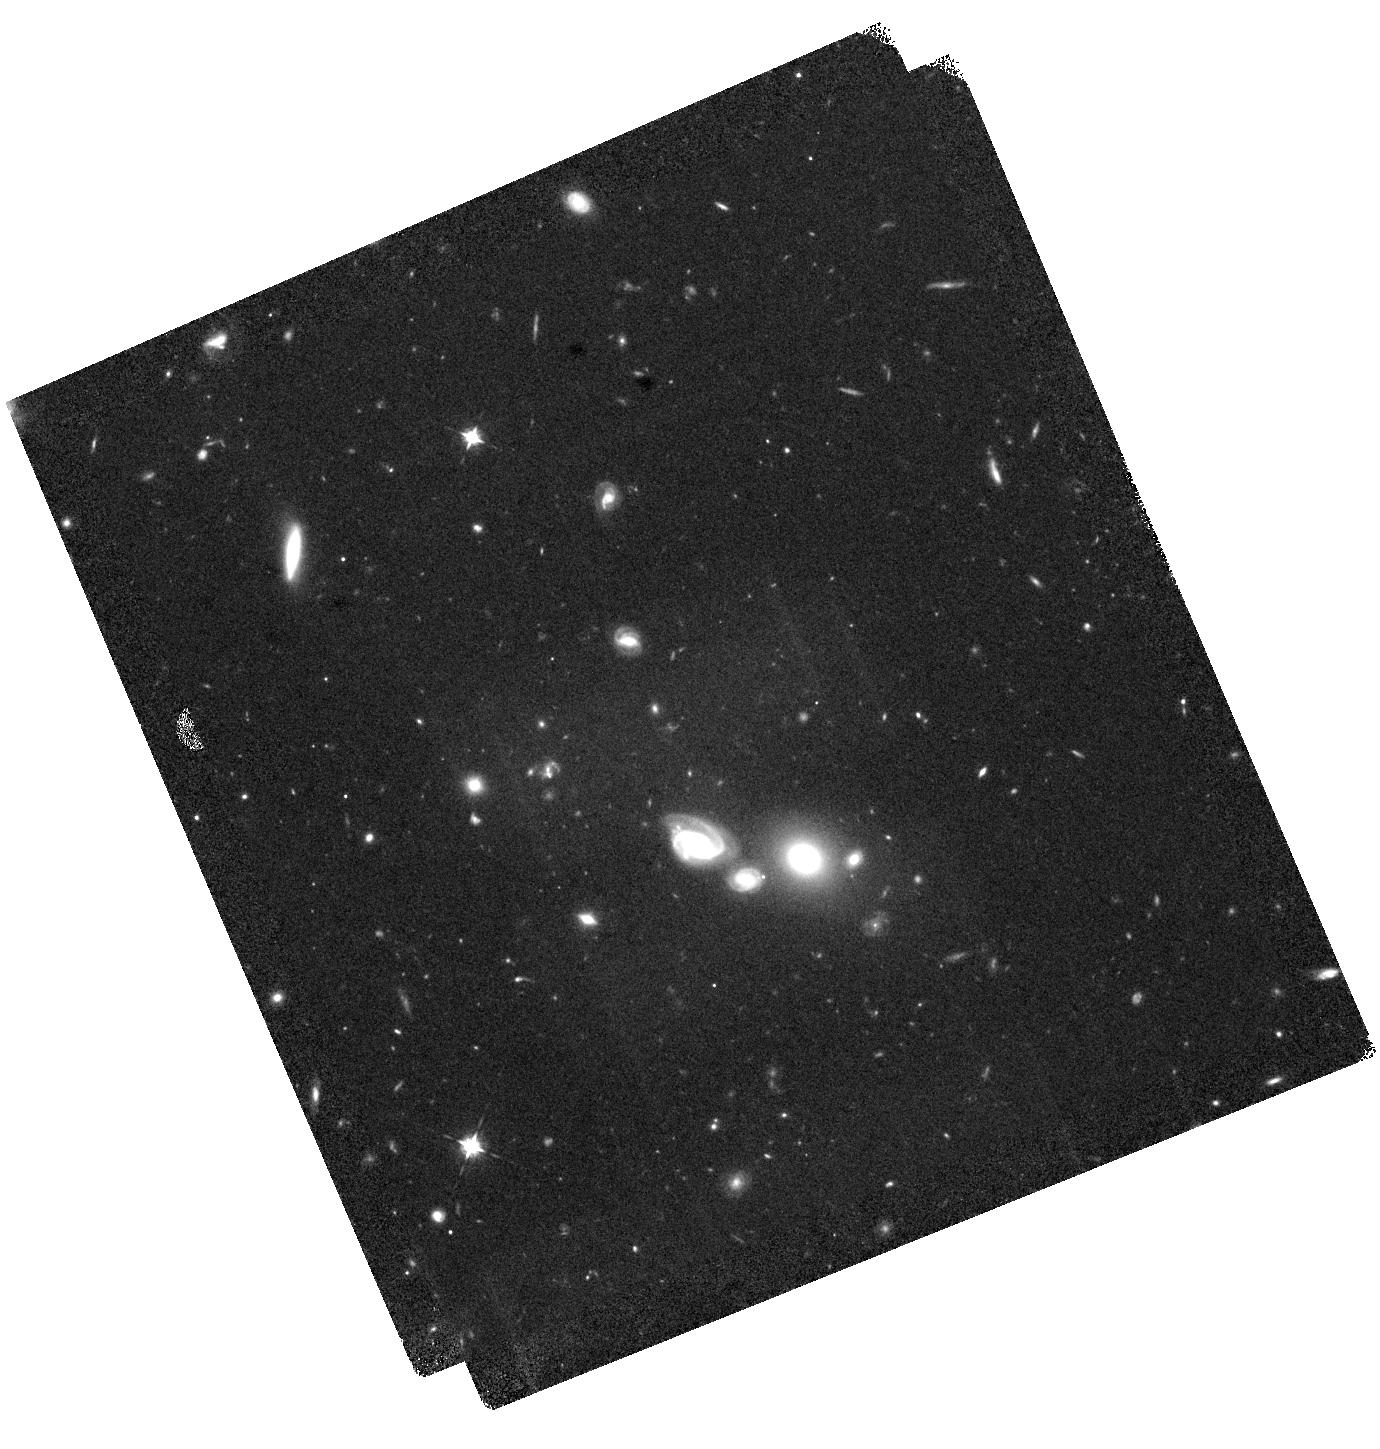
Target: HELMS54
Instrument: WFC3/IR
Filter: F098M
Exposure: 42 min
Observation ID: hst_17137_52_wfc3_ir_f098m_iezl52

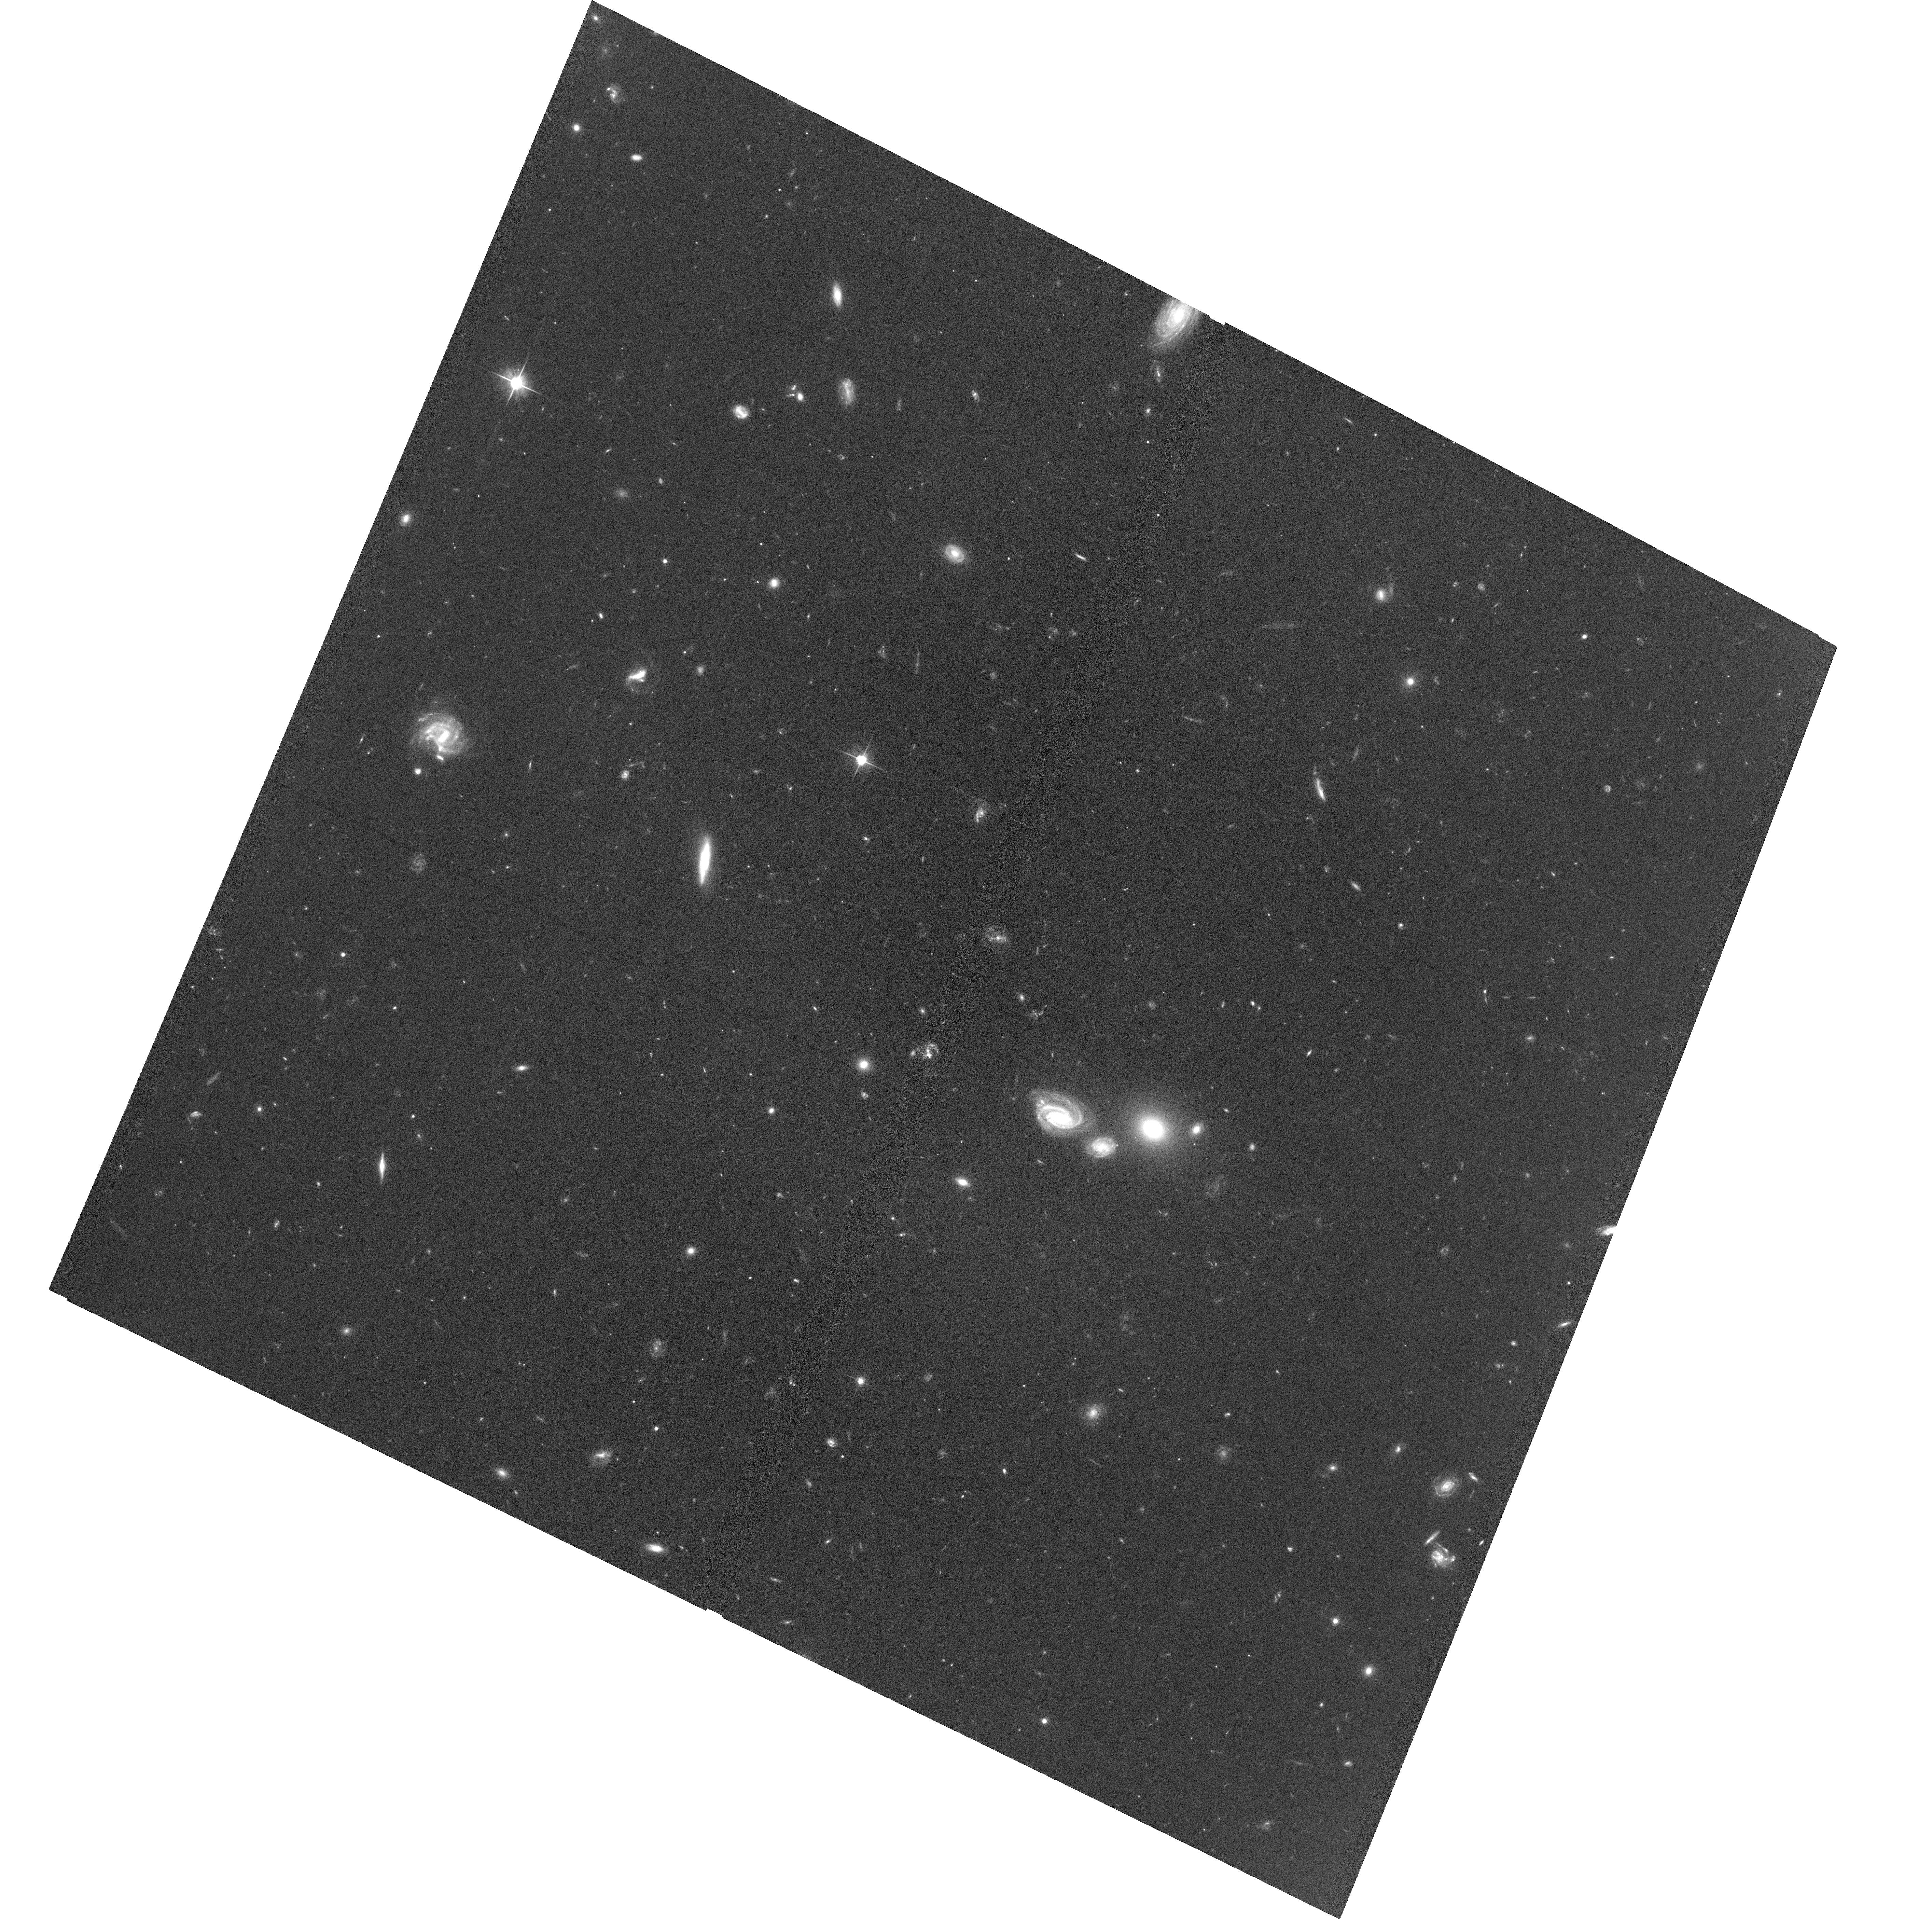
Target: HELMS54
Instrument: ACS/WFC
Filter: F606W
Exposure: 1.2 h
Observation ID: hst_17137_01_acs_wfc_f606w_jezl01

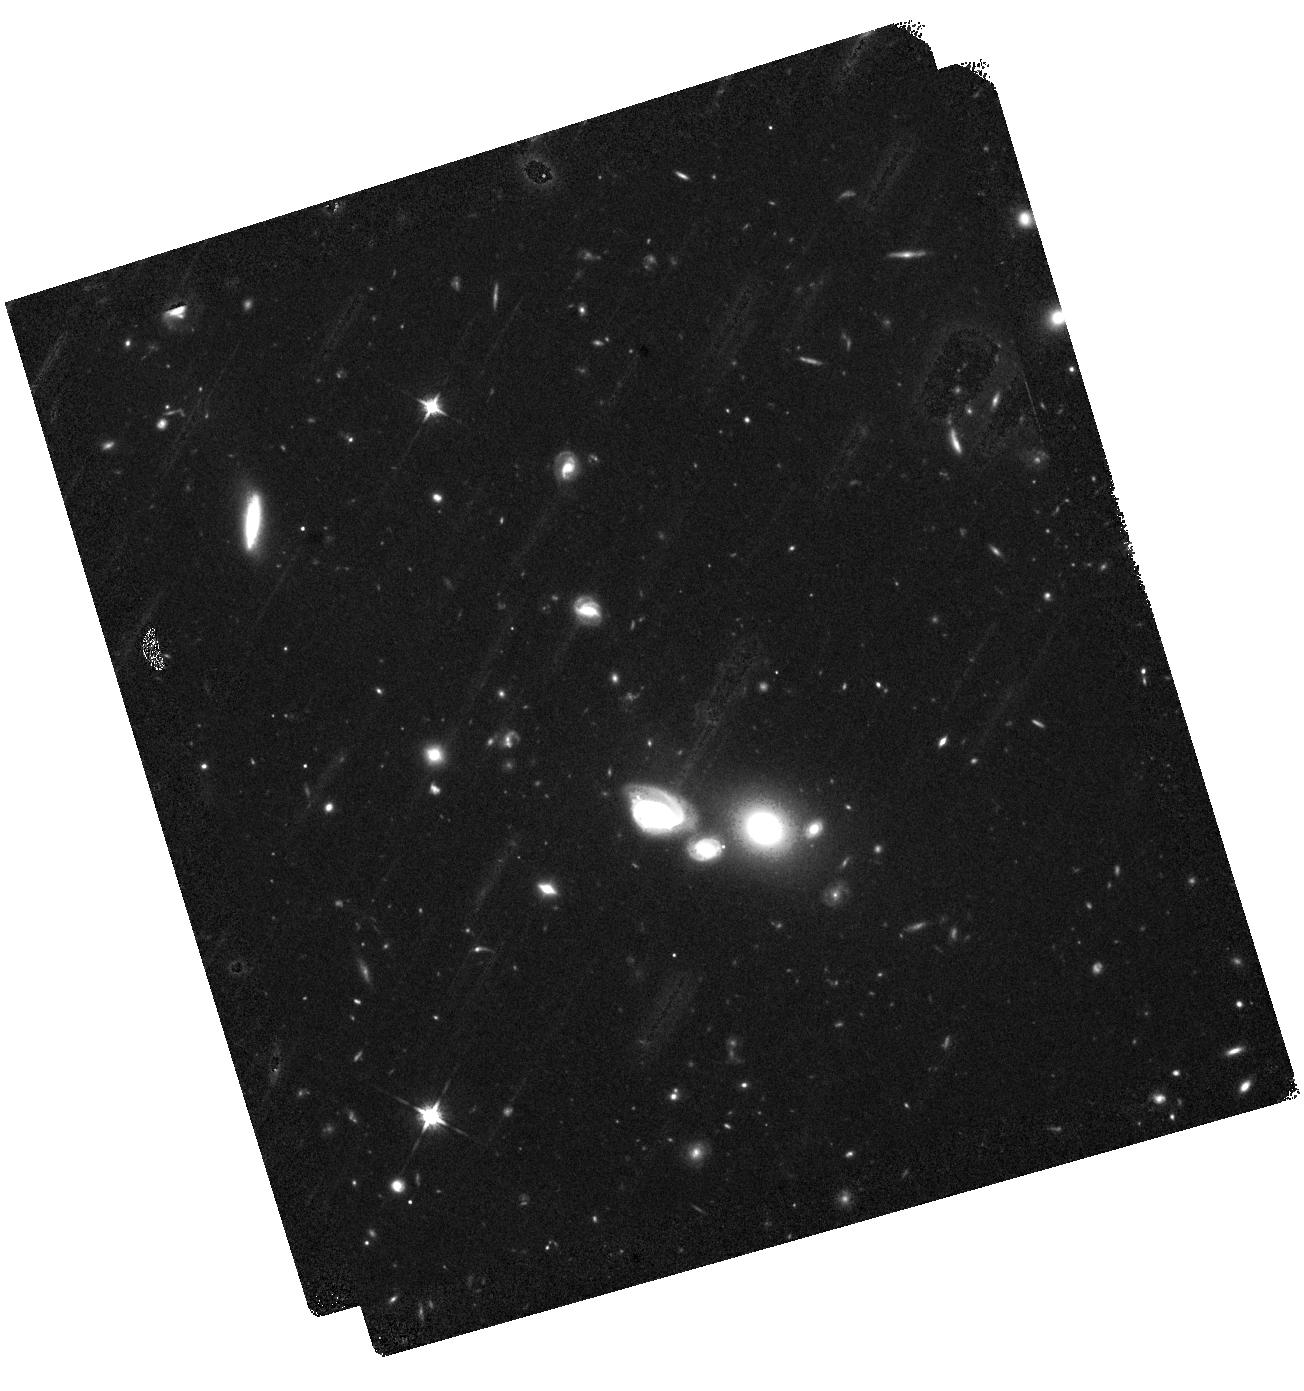
Target: HELMS54
Instrument: WFC3/IR
Filter: F125W
Exposure: 42 min
Observation ID: hst_17137_02_wfc3_ir_f125w_iezl02

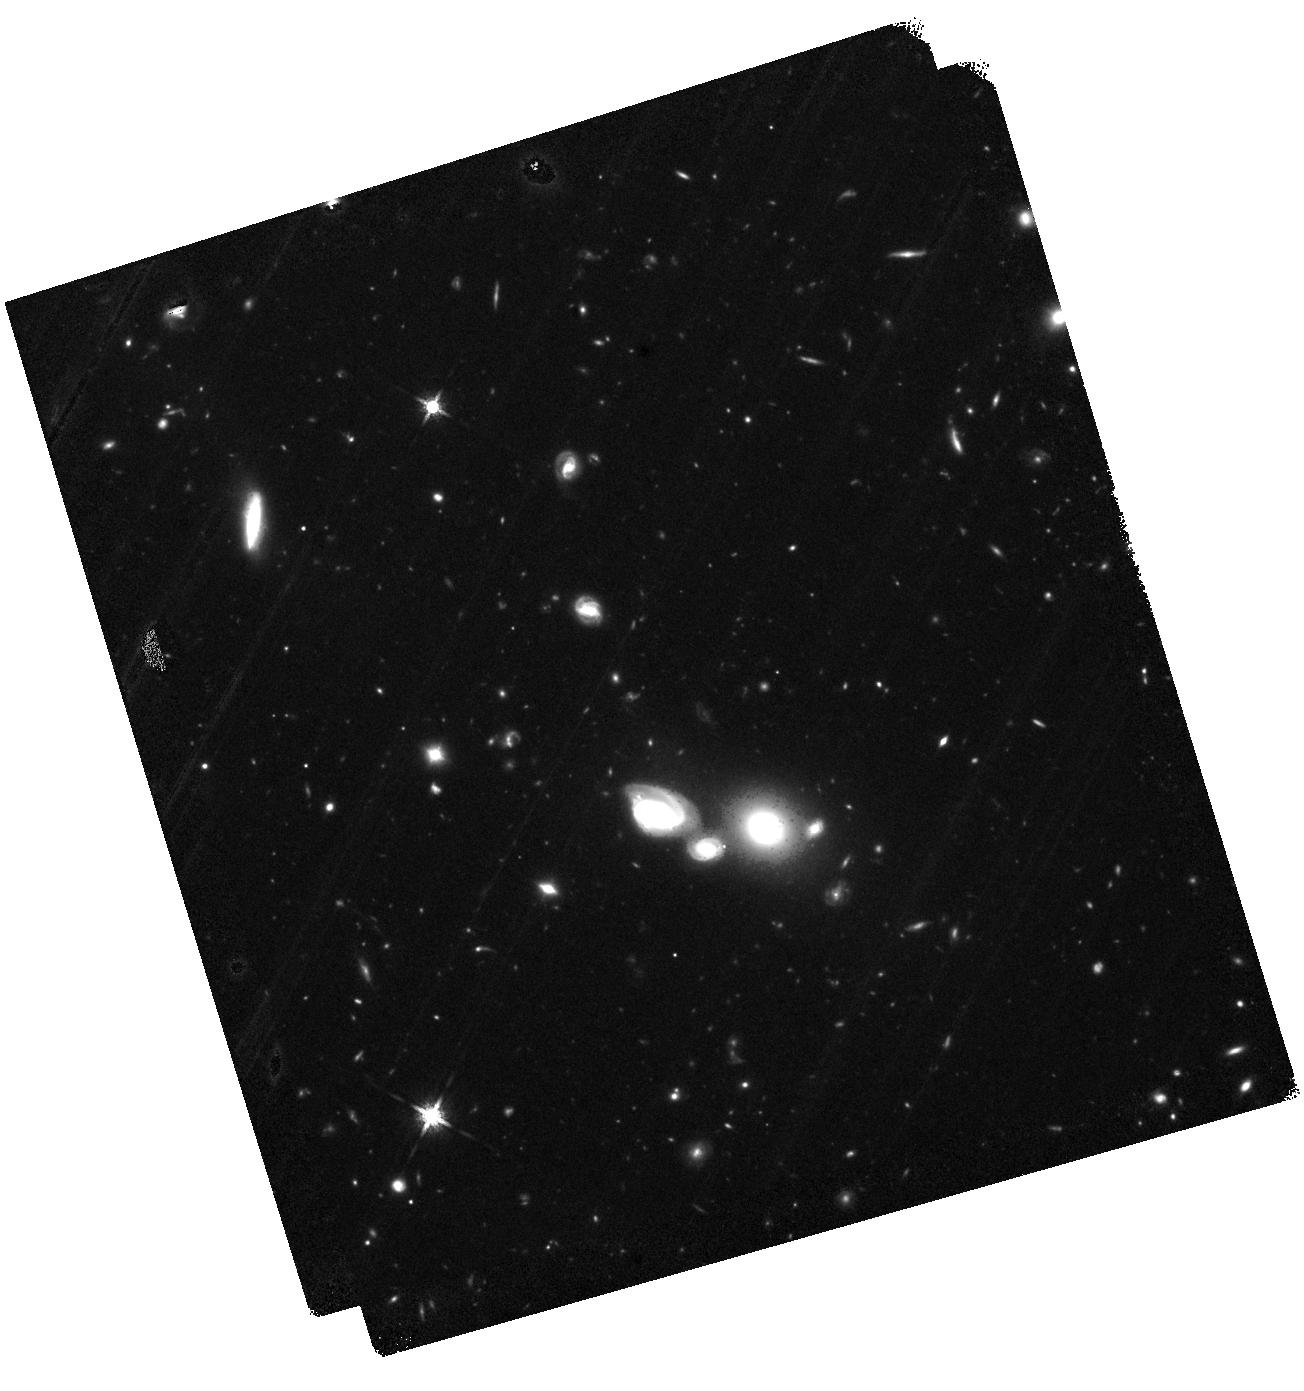
Target: HELMS54
Instrument: WFC3/IR
Filter: F160W
Exposure: 1.4 h
Observation ID: hst_17137_03_wfc3_ir_f160w_iezl03

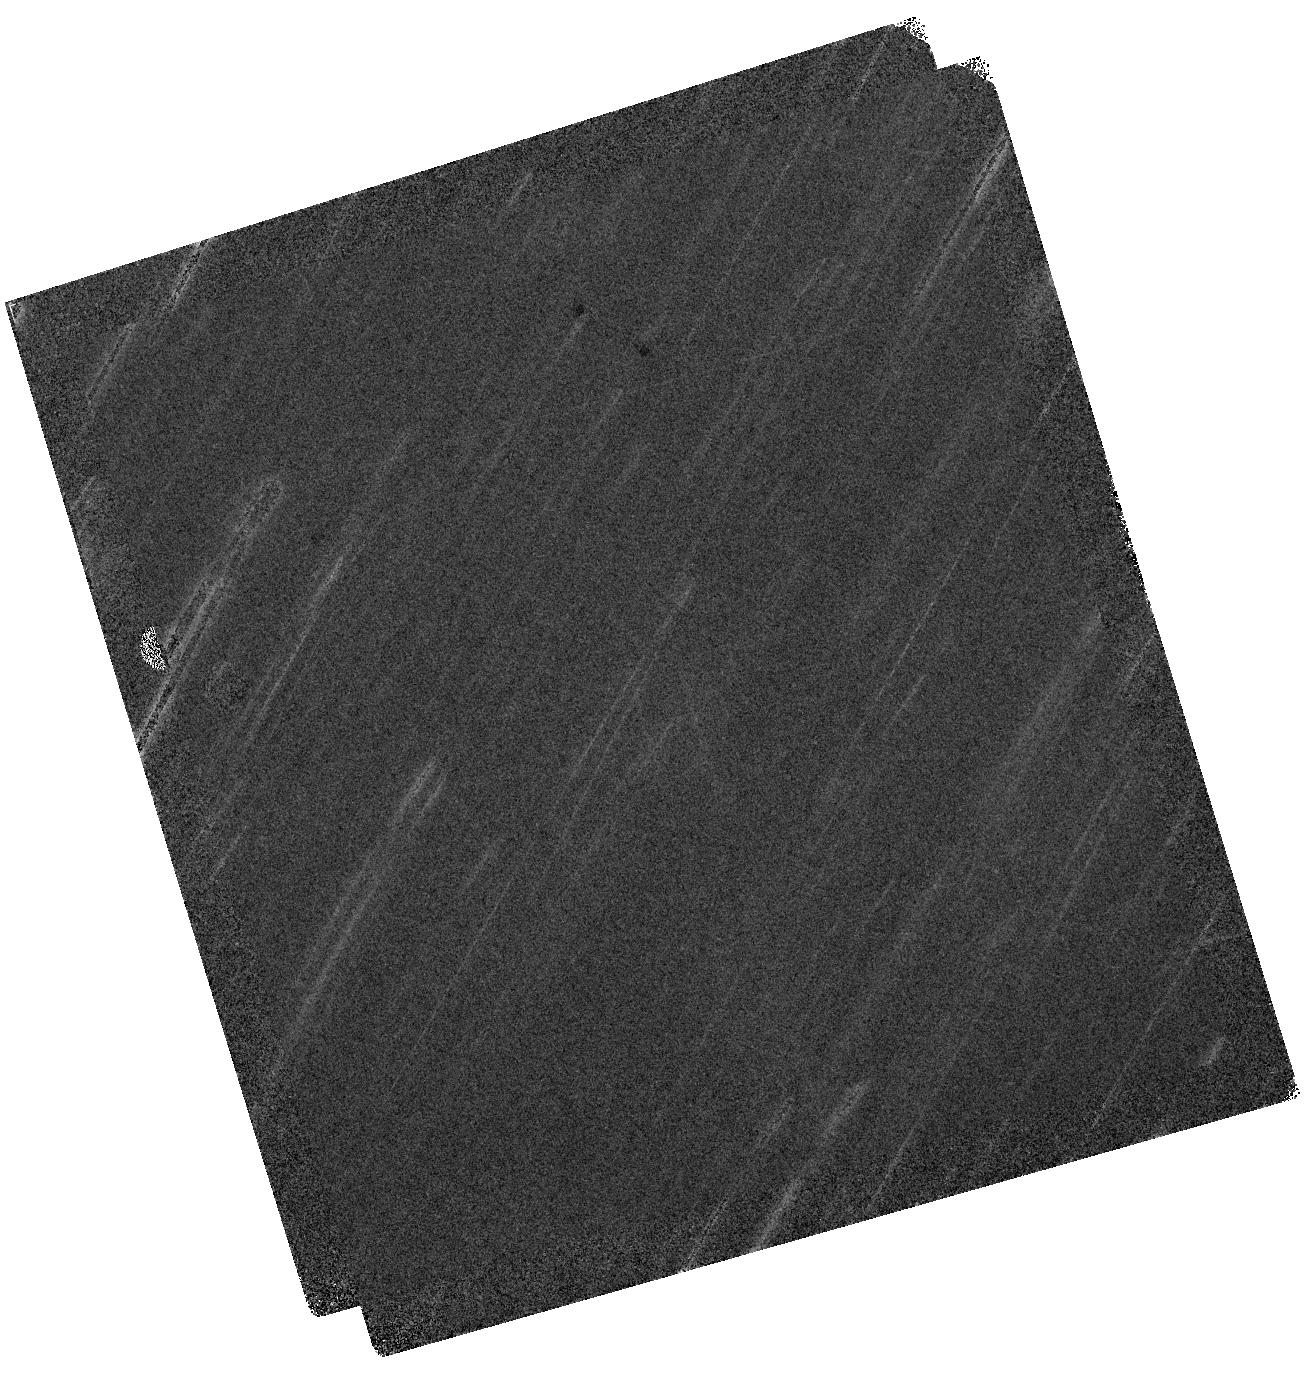
Target: HELMS54
Instrument: WFC3/IR
Filter: F098M
Exposure: 42 min
Observation ID: hst_17137_02_wfc3_ir_f098m_iezl02

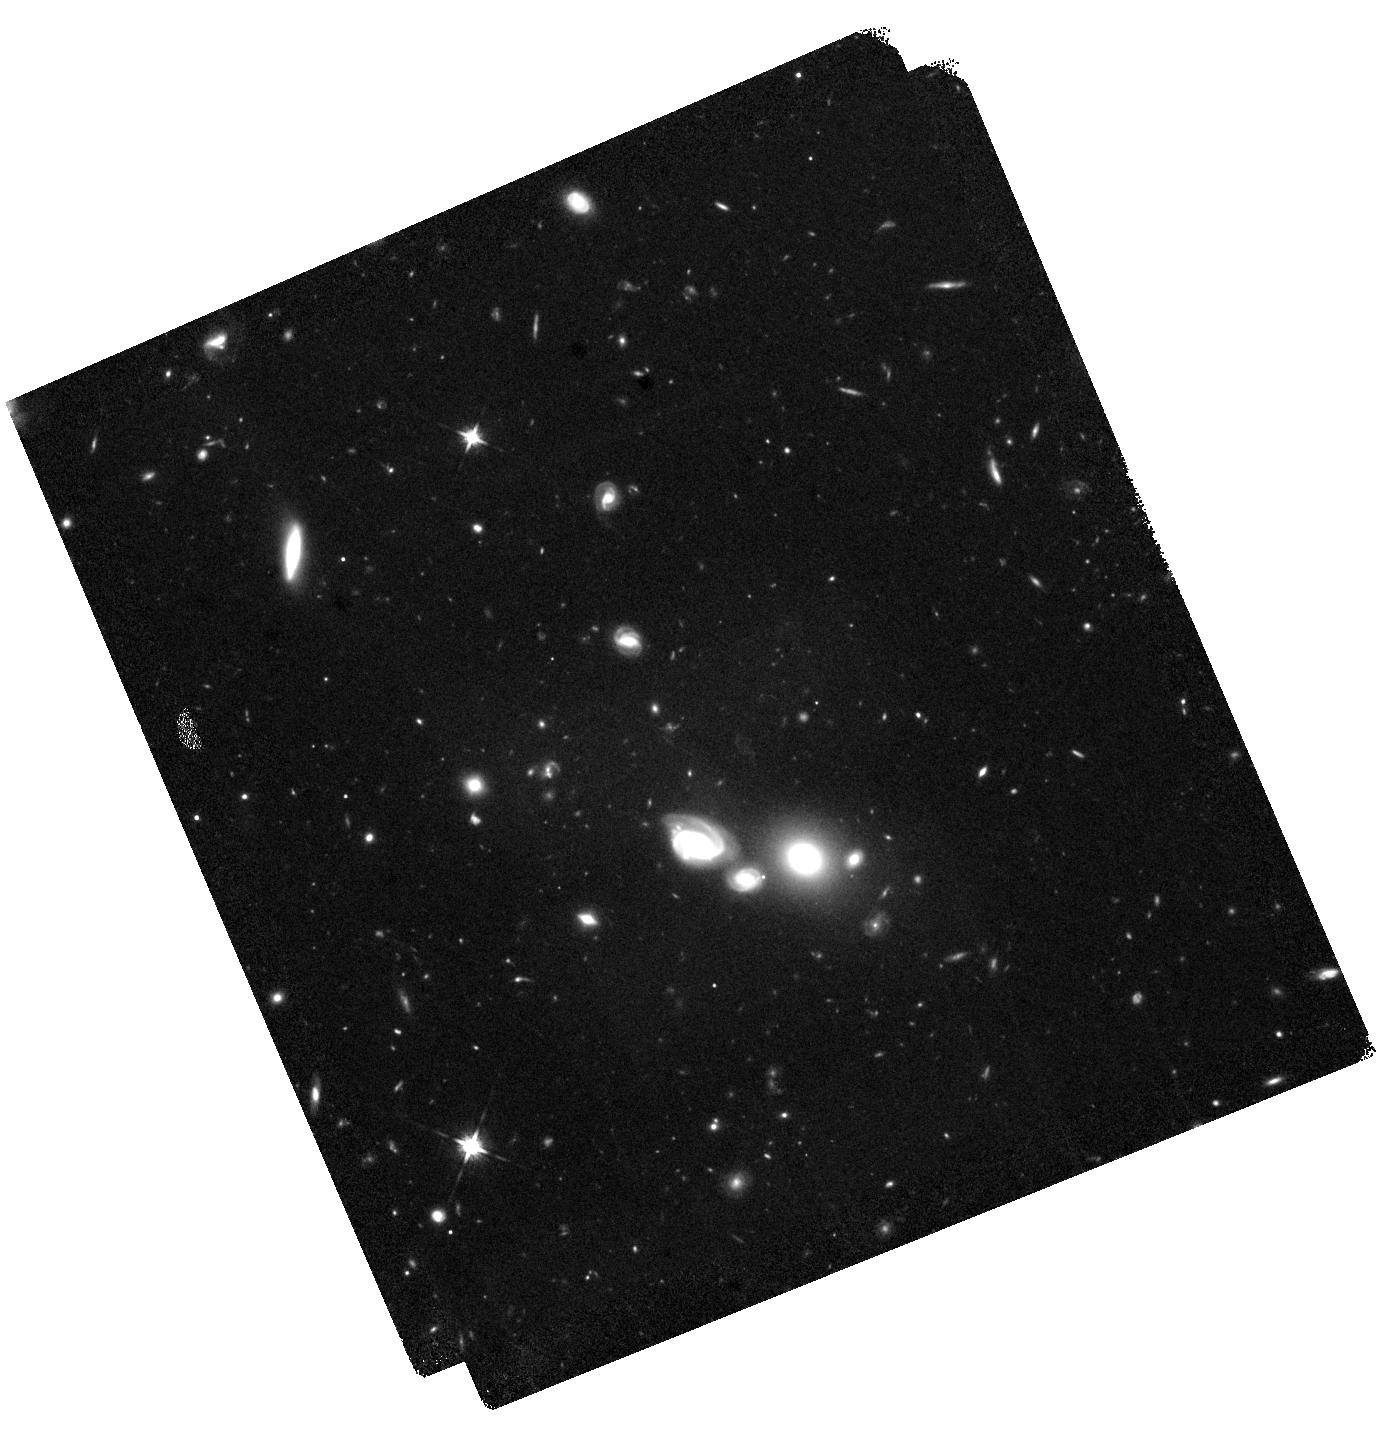
Target: HELMS54
Instrument: WFC3/IR
Filter: F125W
Exposure: 42 min
Observation ID: hst_17137_52_wfc3_ir_f125w_iezl52

Rise of the Titans: Stellar Properties of a Binary Hyper-Luminous Starburst Within the First Billion Years (PI: Riechers, Dominik A.)

We propose HST/WFC3-IR and ACS observations in 4 bands to characterize the nature and the environment of HeLMS-54, the most distant binary hyper-luminous starburst known, at a redshift of 5.9. This rare, gas-rich (Mgas>2x10^11Msun), dusty starburst (SFR~2900Msun/yr) system was recently discovered with ALMA, NOEMA, and Herschel. It consists of two merging galaxies ~1-2kpc in diameter with dynamical masses of >10^11Msun each, separated by only 19kpc, resolved in dust emission by ALMA at 0.15" (1kpc) resolution. We here request imaging of the rest-frame ultraviolet light at matching resolution to measure the unobscured star formation rate, stellar mass and star formation history of this system through a complete SED analysis, as well as the morphology and sizes of the stellar disks and the UV extinction profile. We will also use the multi-band data to search for dropout galaxies in its environment on Mpc scales using the Lyman-break technique, which will put constraints on its formation history and the dark matter halo mass scale. This investigation could reveal the presence of a massive proto-cluster of galaxies within the first billion years of the Big Bang. Finally, the HST imaging will unambiguously address the possibility of a weak gravitational magnification of this system. Given its extreme cosmic rarity, this is key to properly place the existence and evolution of HeLMS-54 into context with cosmological simulations and models of starburst galaxies at different epochs. This study will be an important pathfinder for detailed investigations of the most exceptional star-forming environments in the early universe with JWST.